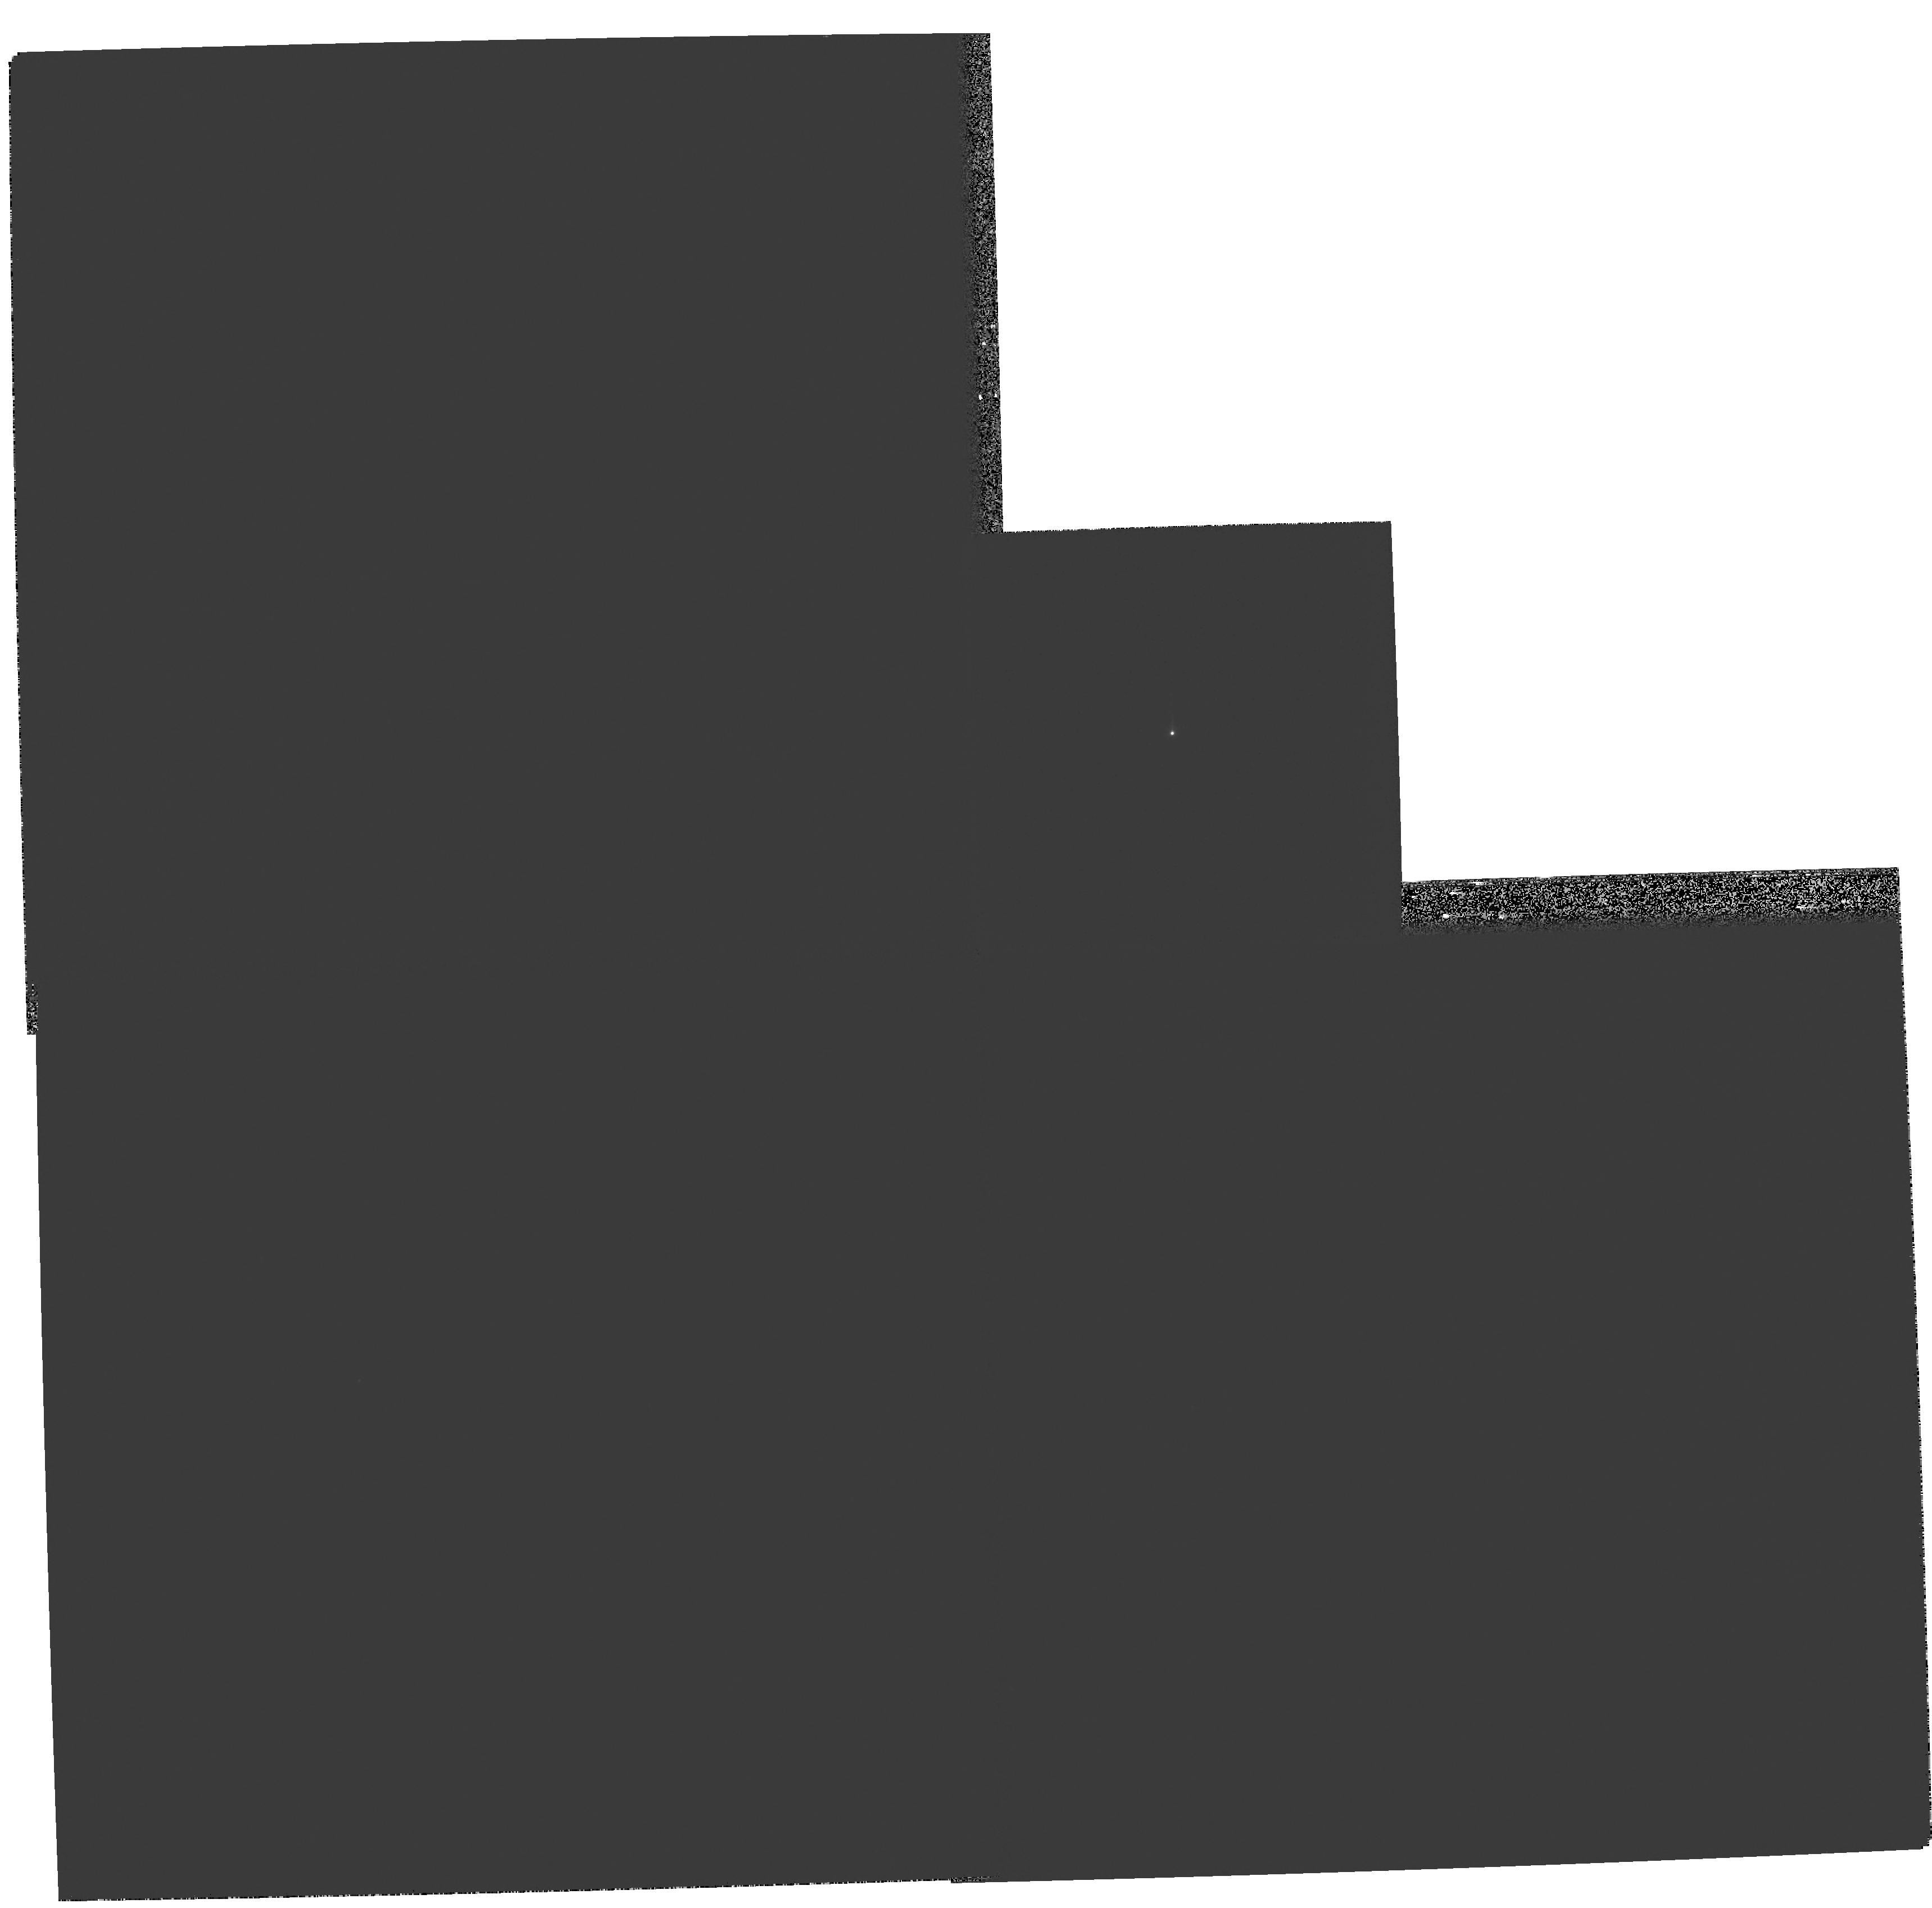
Target: PG-1448+273. Instrument: WFPC2/PC. Filter: F467M. Exposure: 5 min. Observation ID: hst_11222_05_wfpc2_pc_f467m_ua2q05

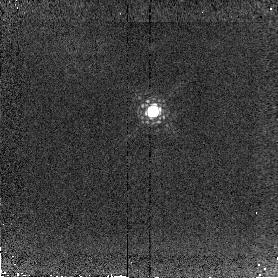
Target: PG-0026+129. Instrument: NICMOS/NIC2. Filter: F215N. Exposure: 12 min. Observation ID: na2q09030

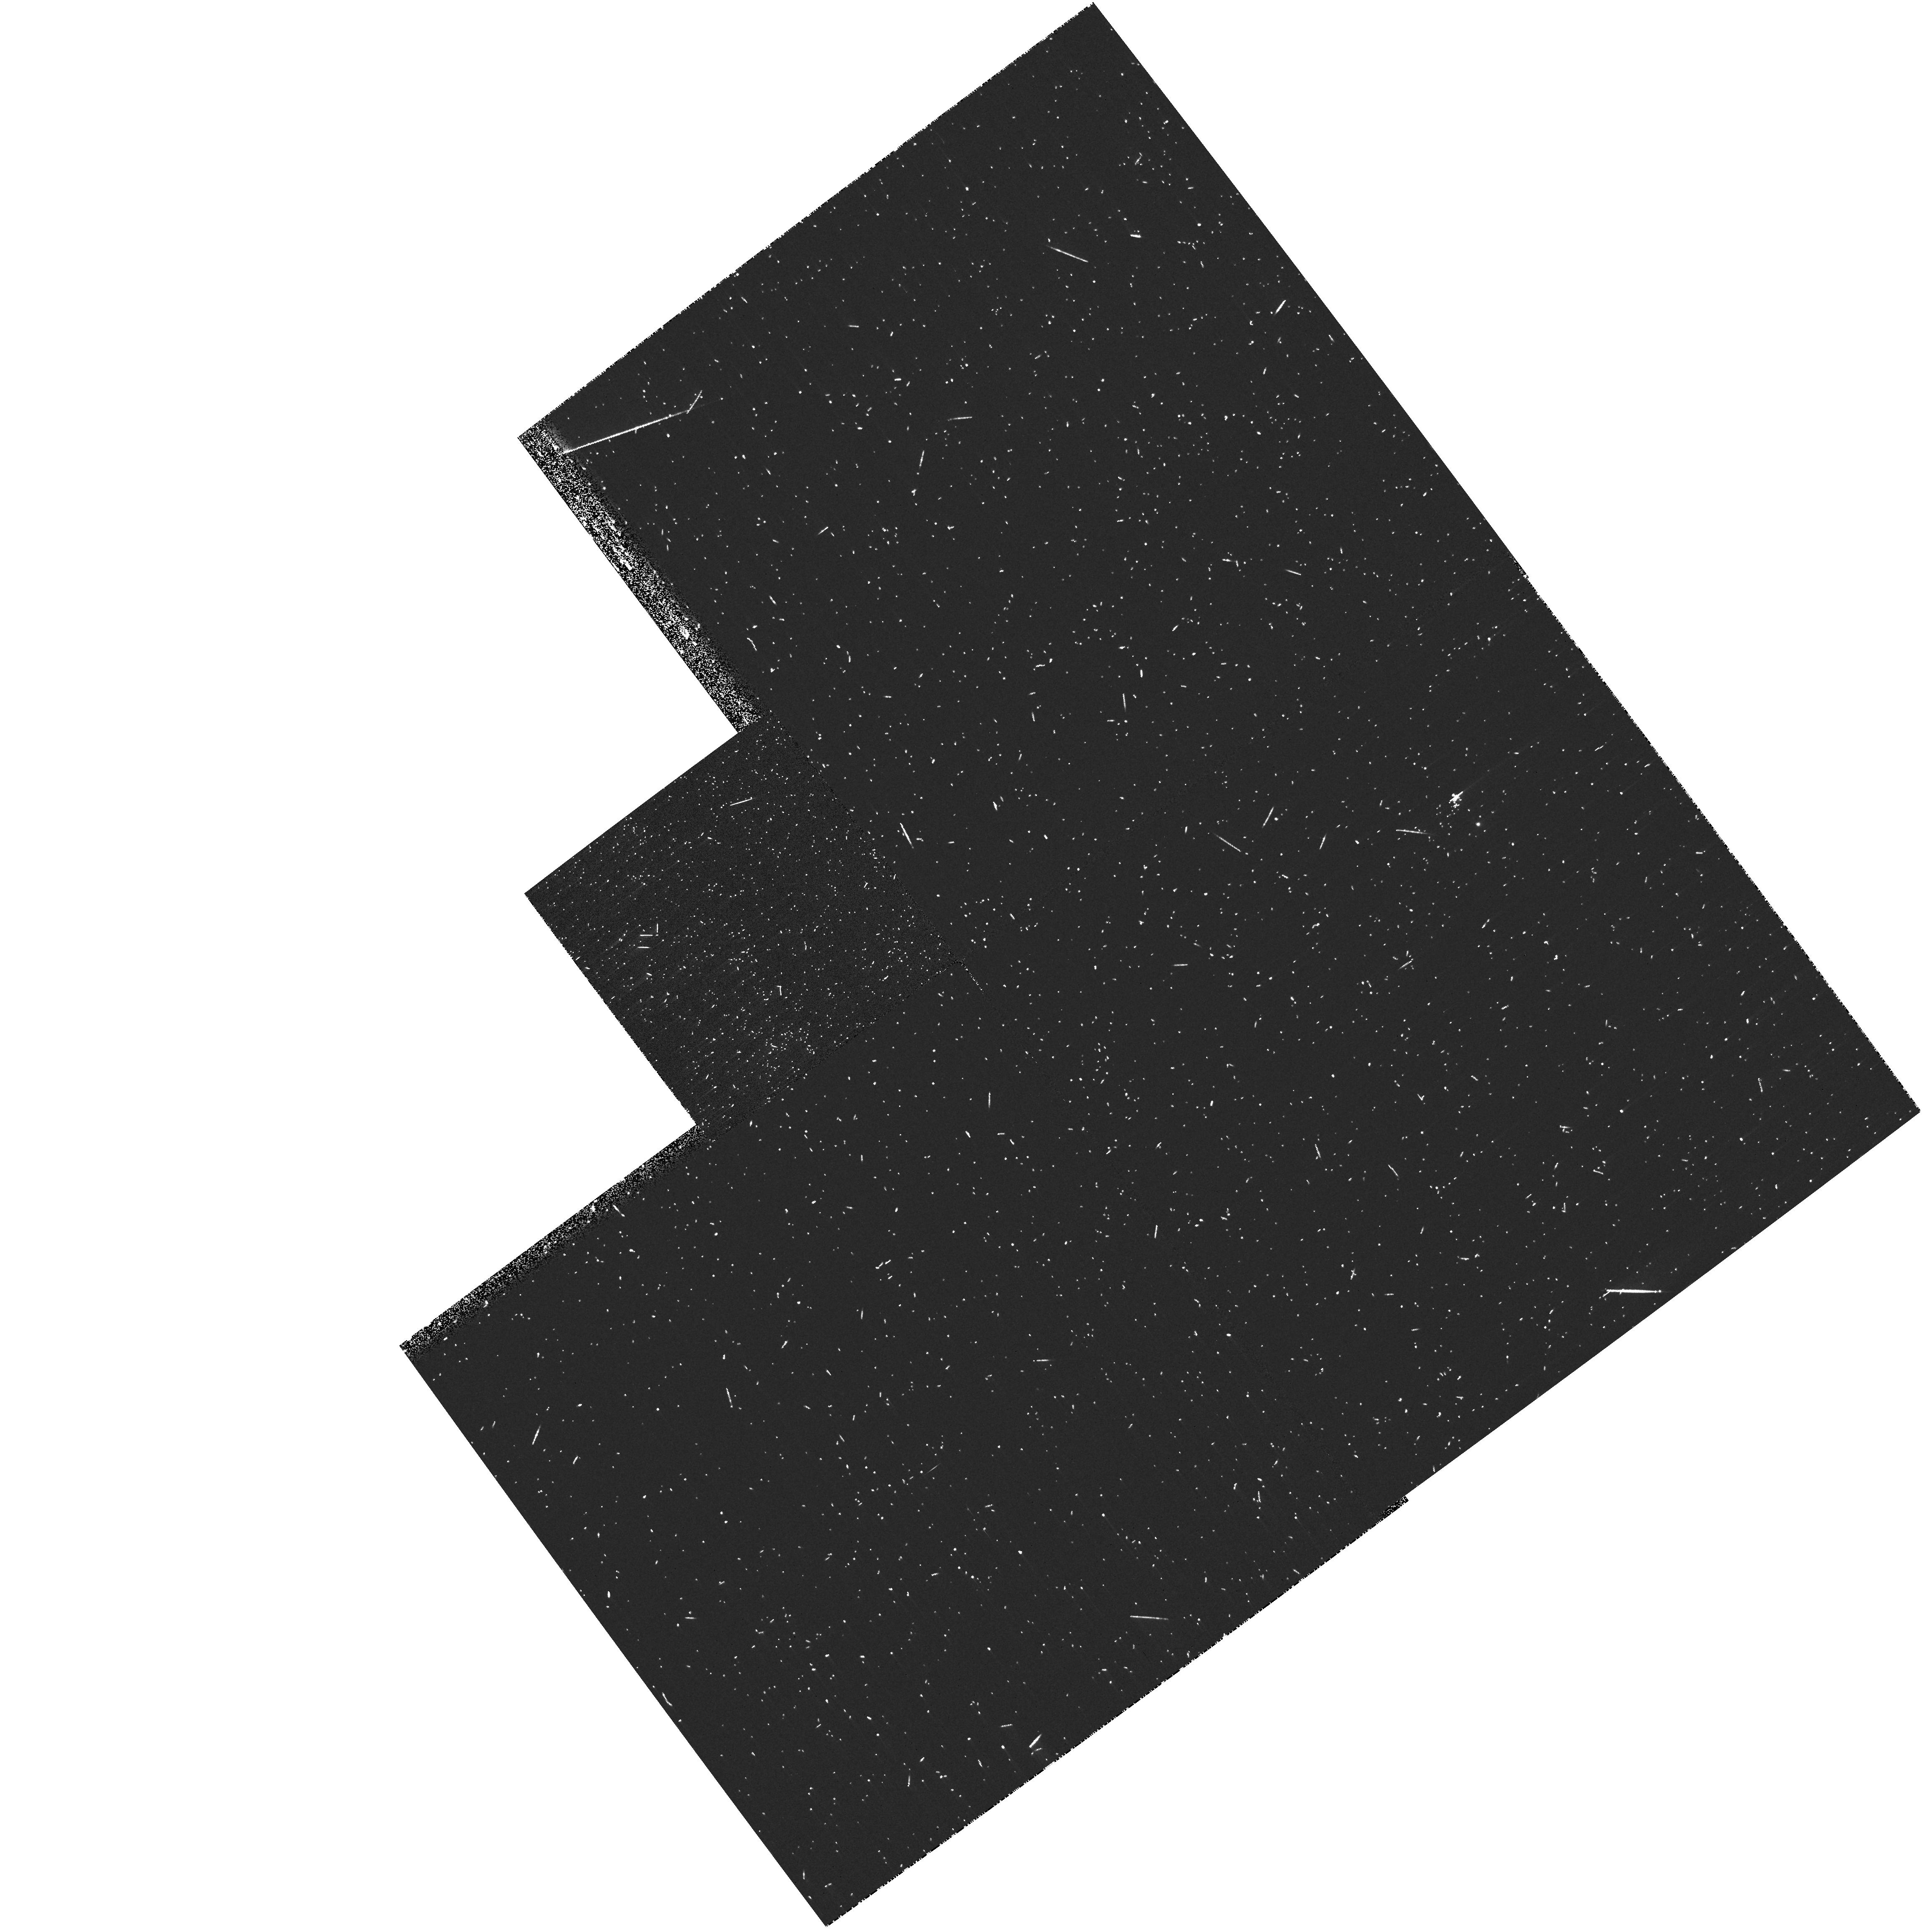
Target: PG-1626+554. Instrument: WFPC2/PC. Filter: FR418N. Exposure: 12 min. Observation ID: ua2q070cm

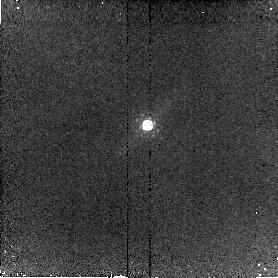
Target: PG-0838+770. Instrument: NICMOS/NIC2. Filter: F212N. Exposure: 12 min. Observation ID: na2q10010

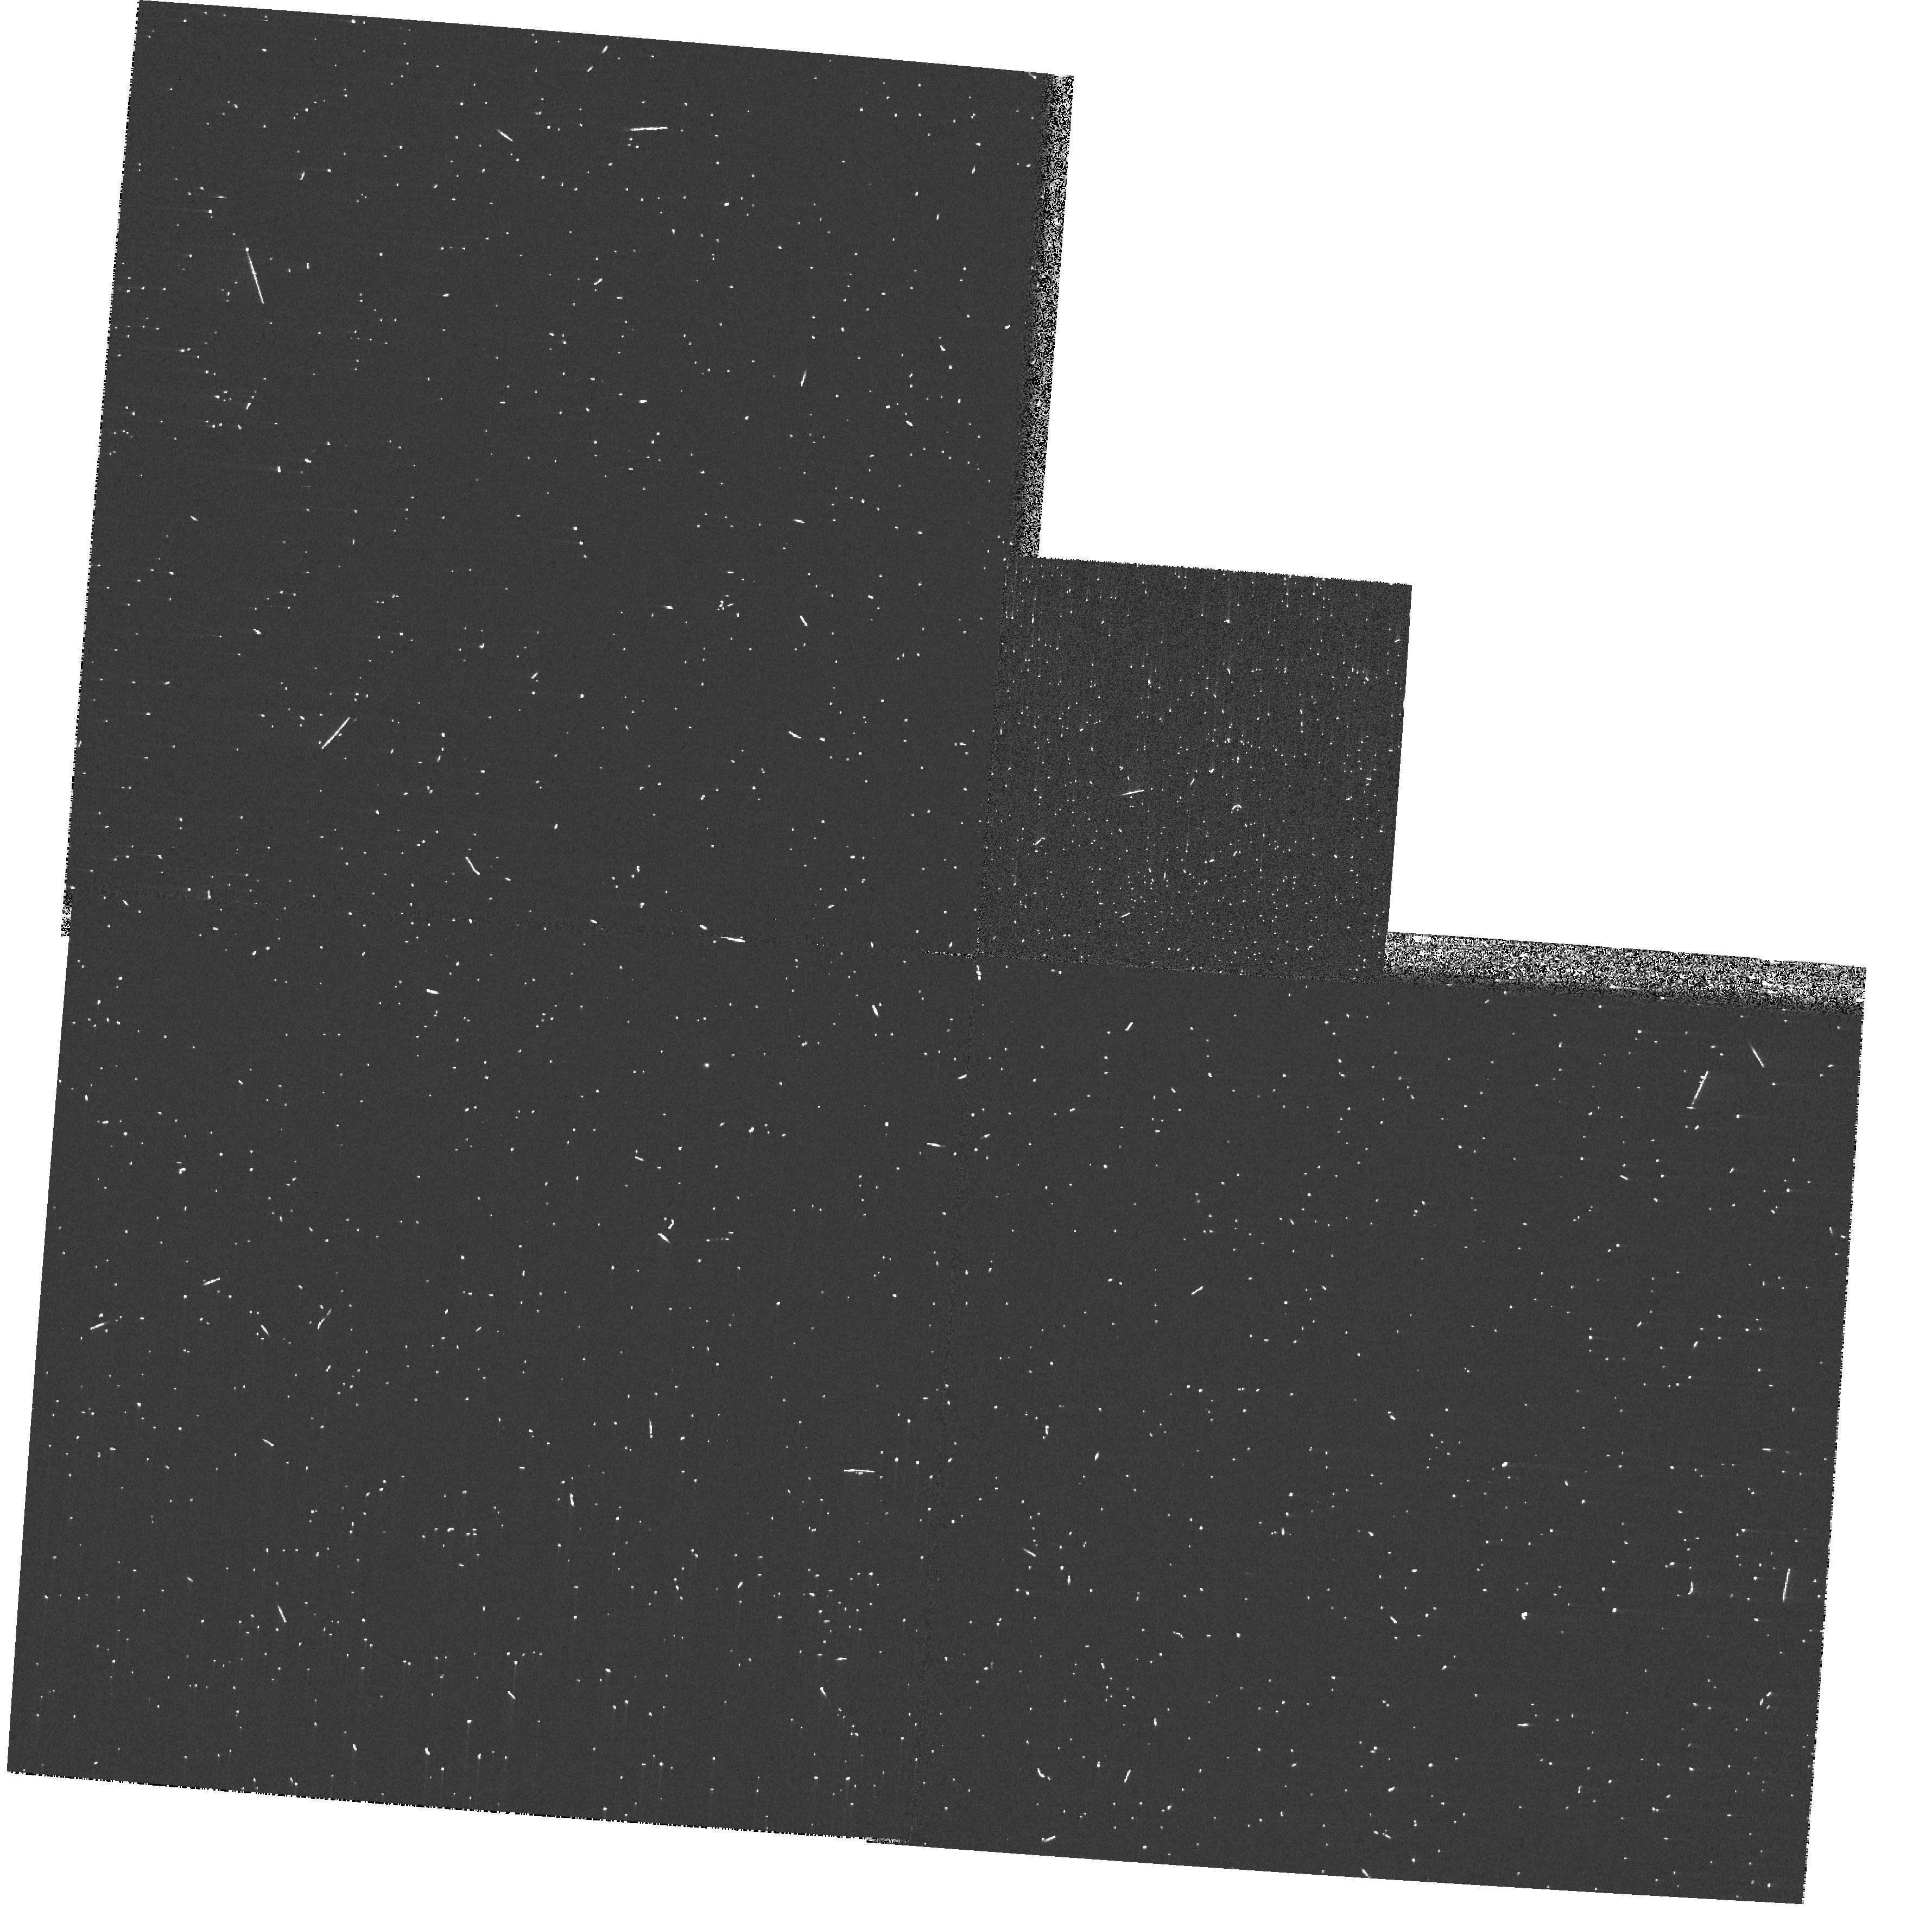
Target: PG-1307+085. Instrument: WFPC2/PC. Filter: FR418N. Exposure: 3 min. Observation ID: ua2q030hm

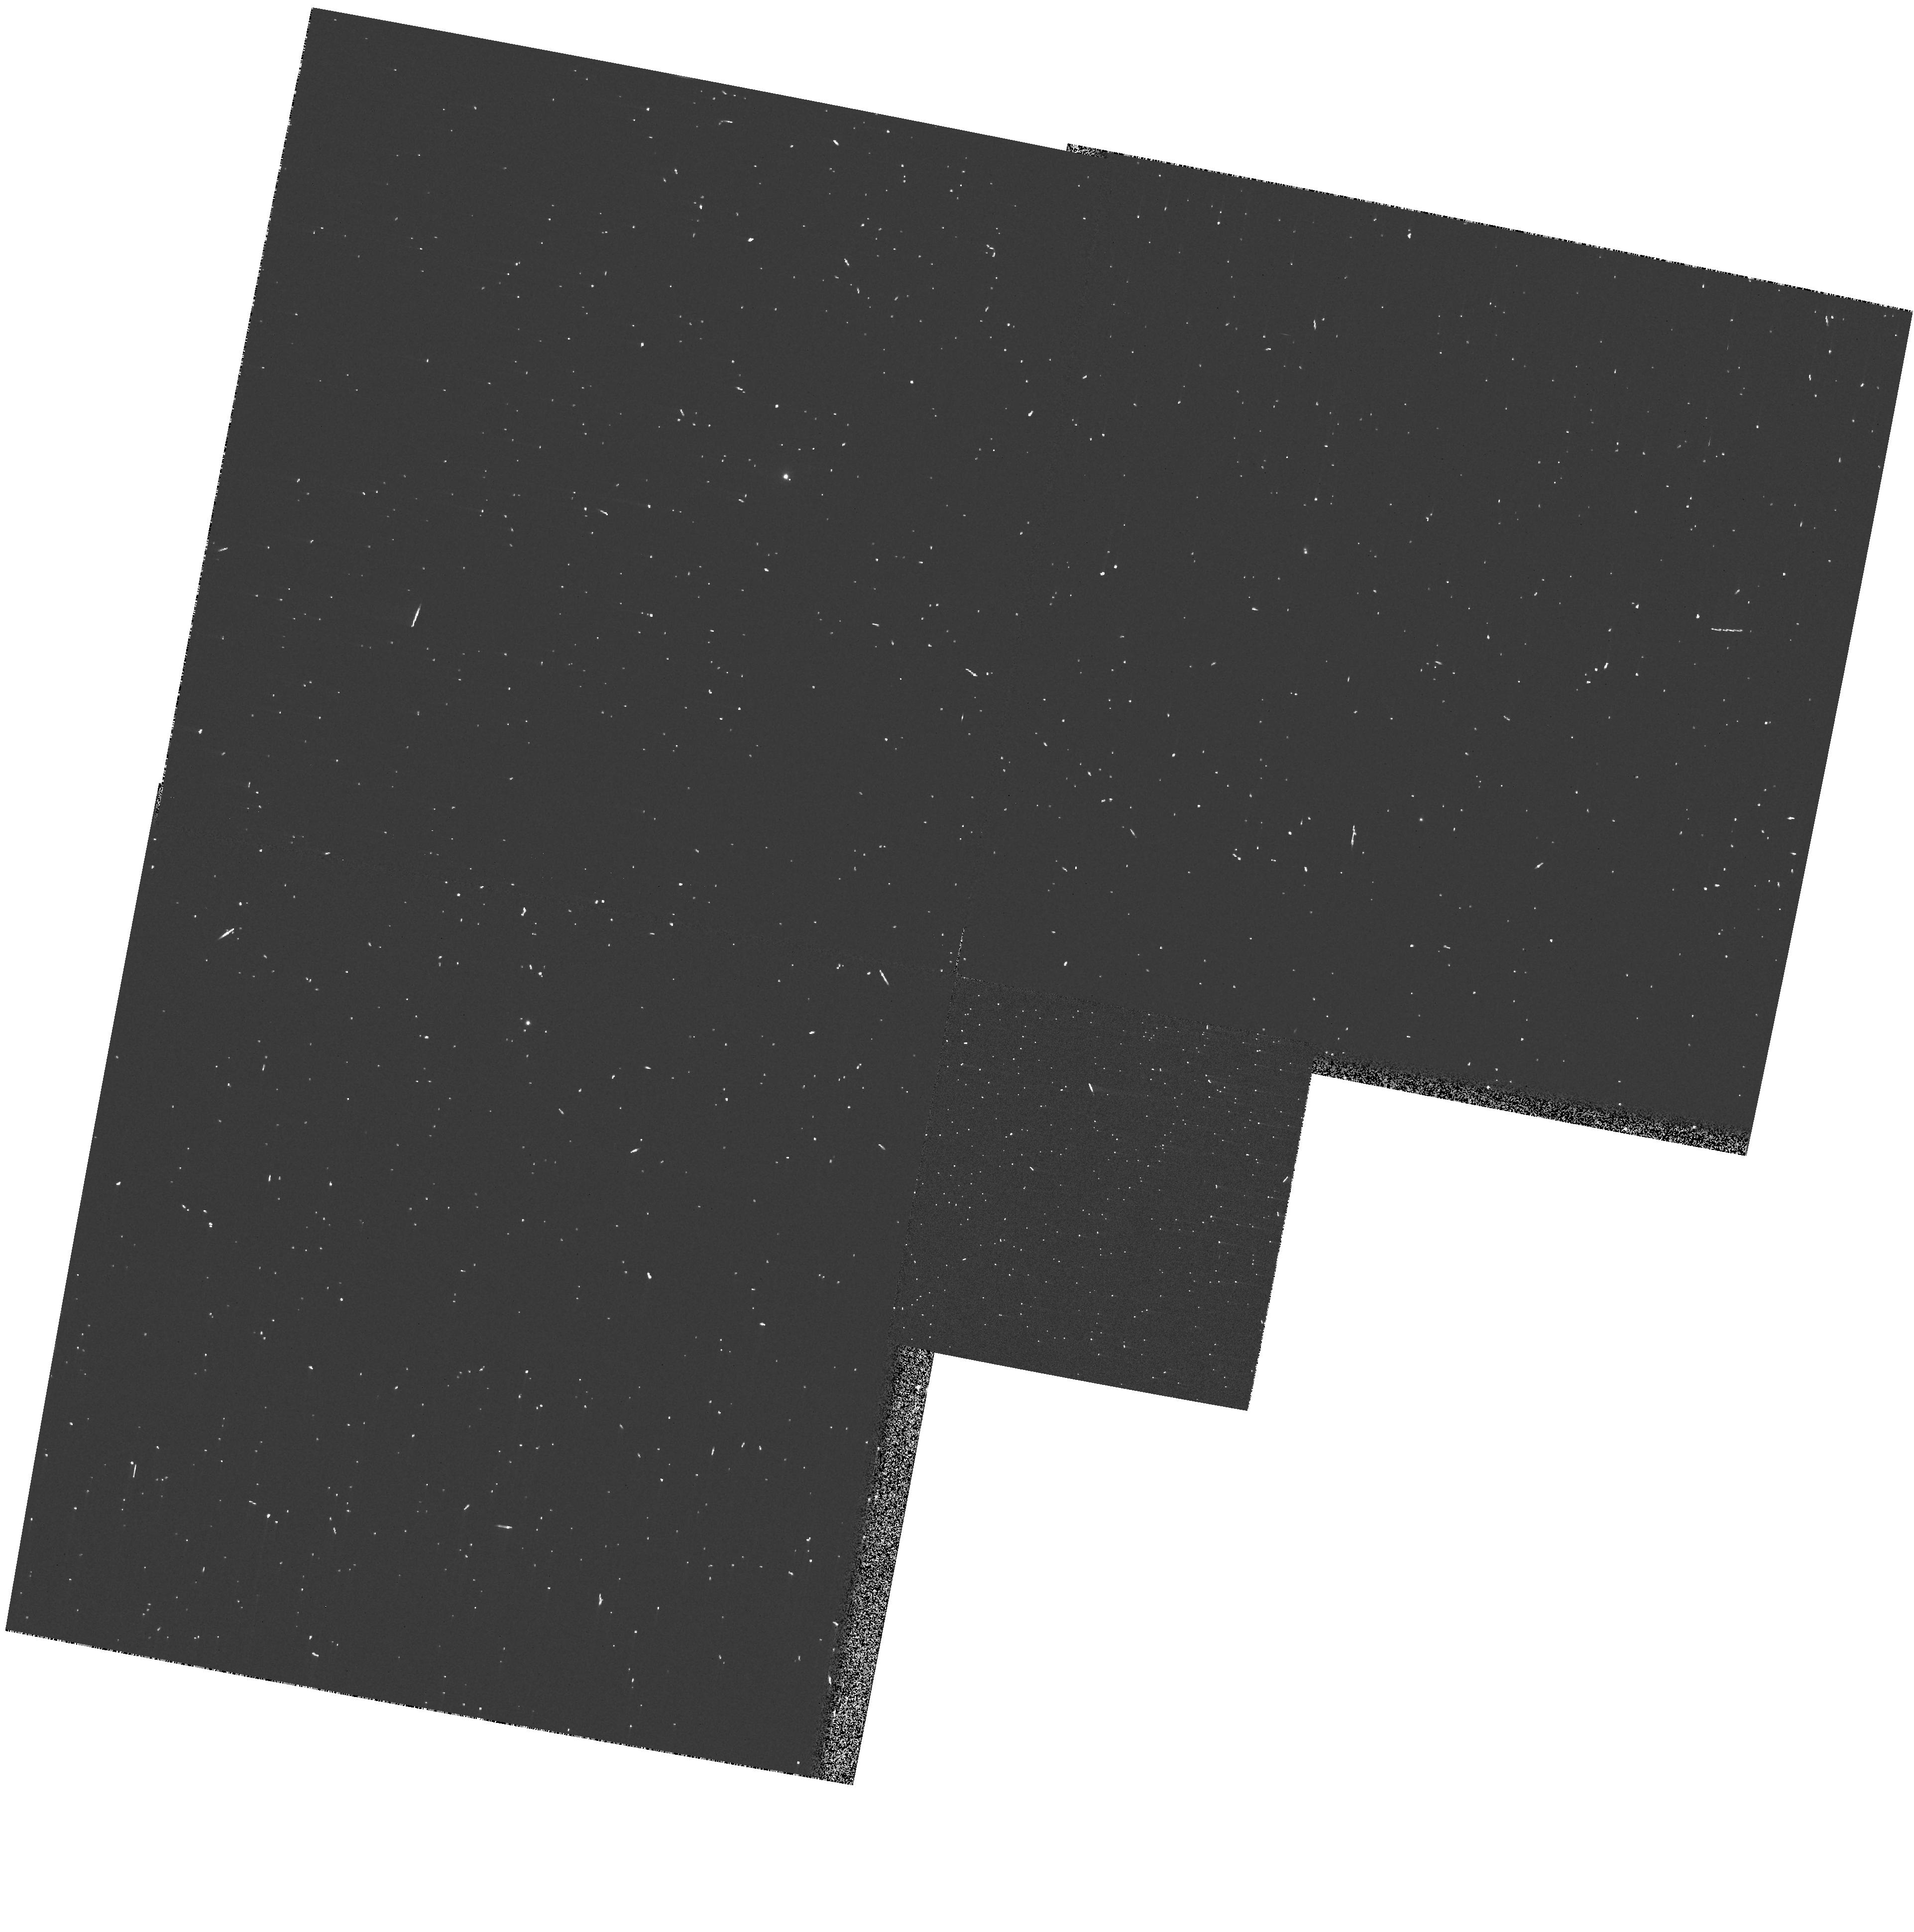
Target: PG-1613+658. Instrument: WFPC2/PC. Filter: FR533N18. Exposure: 3 min. Observation ID: ua2q060jm

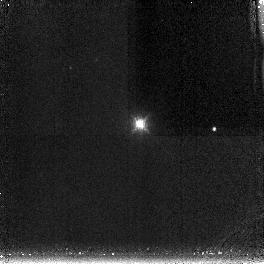
Target: PG-2214+139. Instrument: NICMOS/NIC3. Filter: F200N. Exposure: 5 min. Observation ID: na2q16010

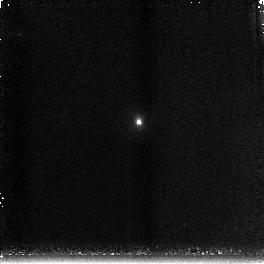
Target: PG-1244+026. Instrument: NICMOS/NIC3. Filter: F196N. Exposure: 11 min. Observation ID: na2q12030

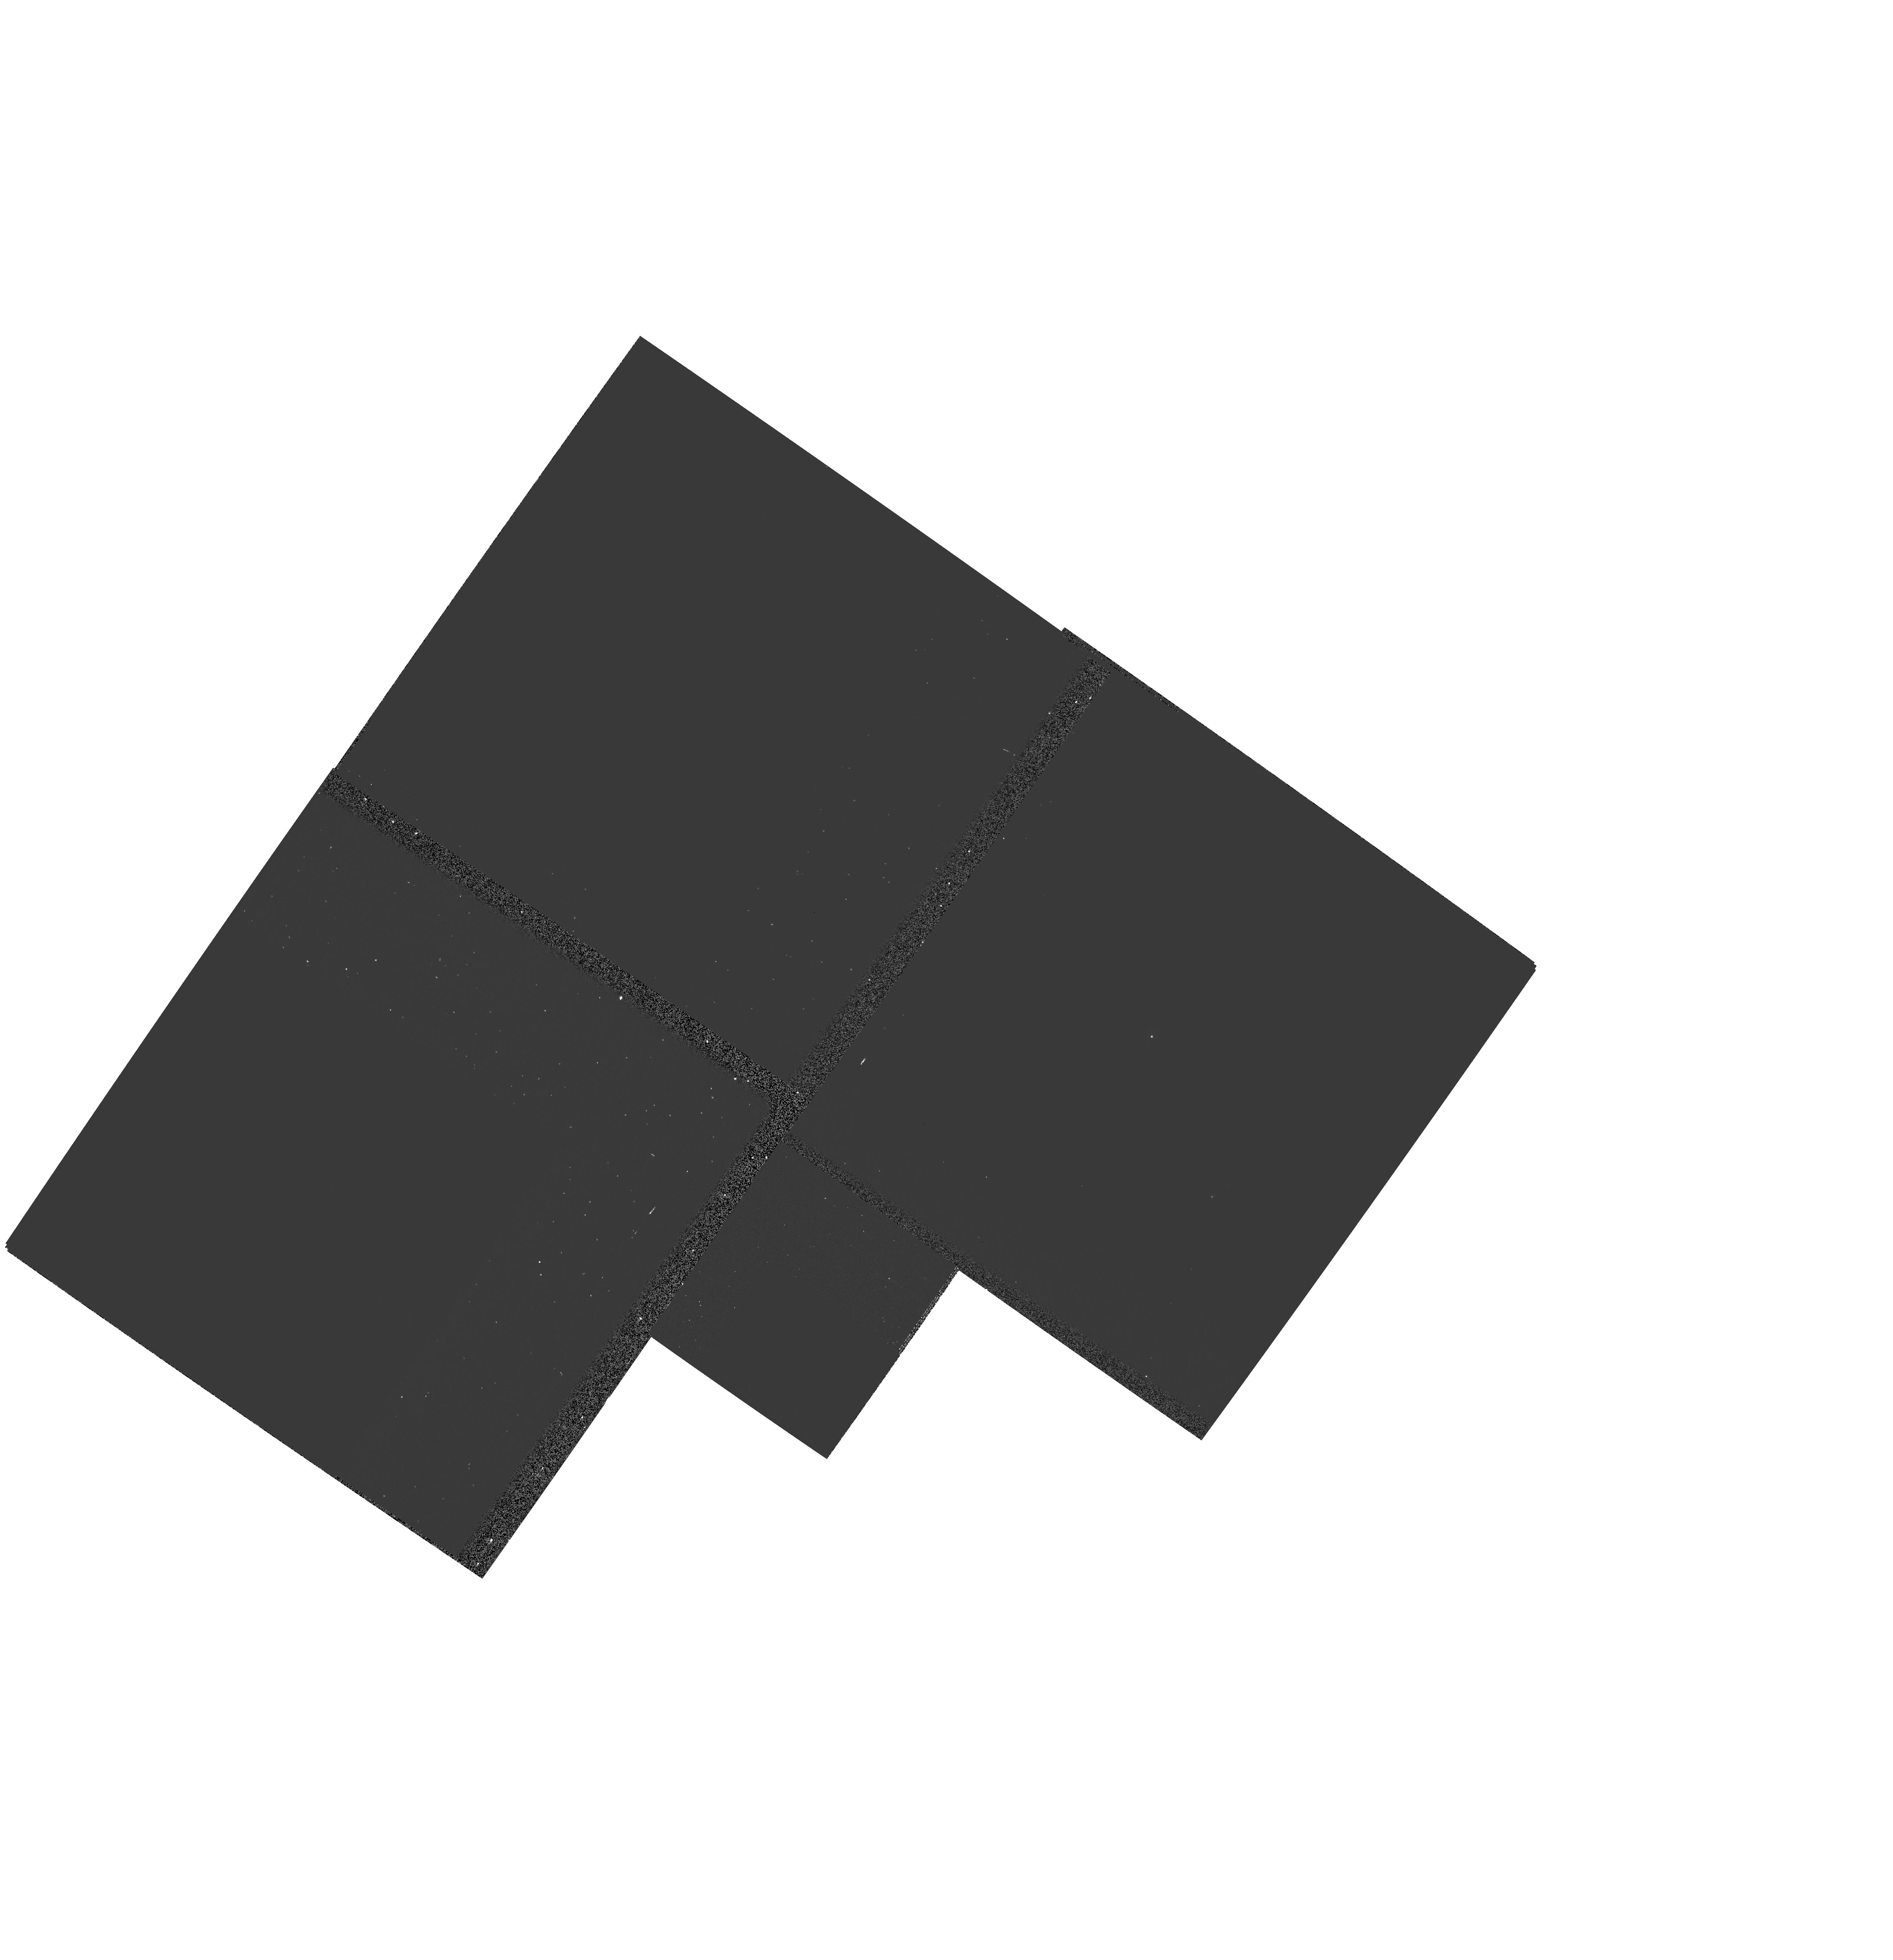
Target: N3202230216-PSF-STAR. Instrument: WFPC2/PC. Filter: FQUVN. Exposure: 2 min. Observation ID: hst_11222_17_wfpc2_pc_fquvn_ua2q17

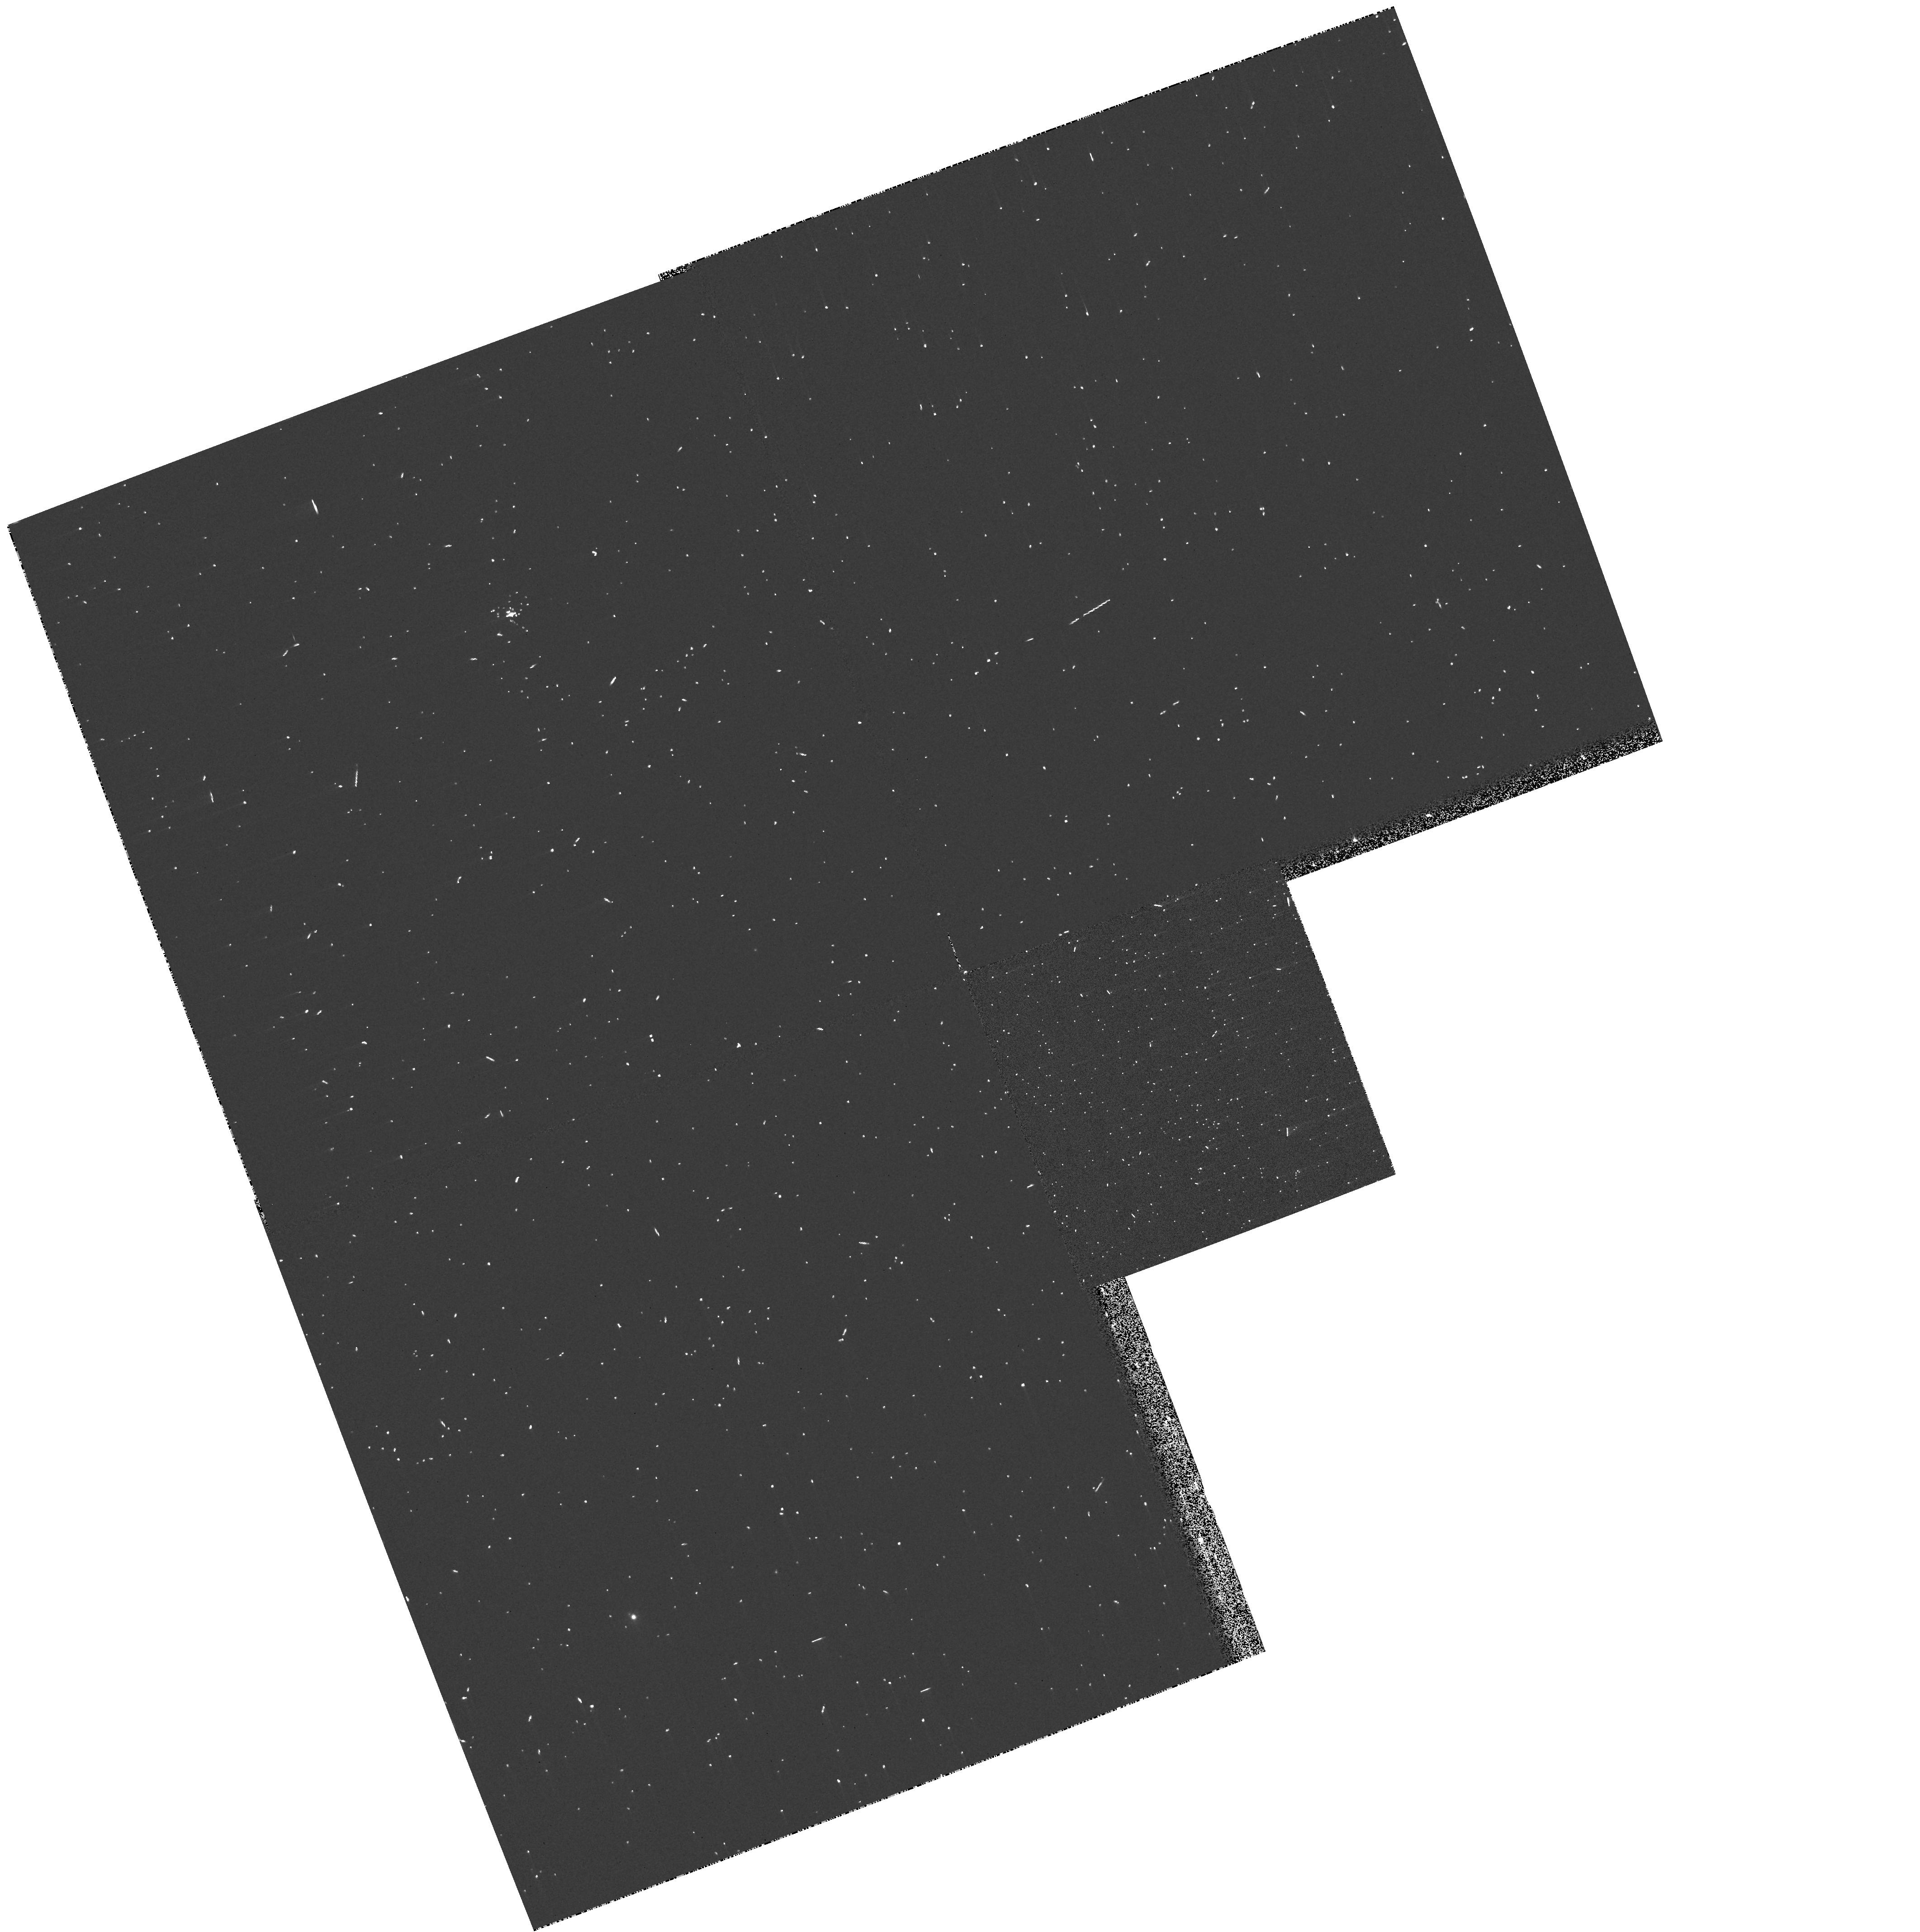
Target: PG-2214+139. Instrument: WFPC2/PC. Filter: FR533P15. Exposure: 3 min. Observation ID: ua2q080dm

Direct Detection and Mapping of Star Forming Regions in Nearby, Luminous Quasars (PI: Eracleous, Michael)

We propose to carry out narrow-band emission line imaging observations of 8 quasars at z=0.05-0.15 with the WFPC2 ramp filters and with the NICMOS narrow-band filters. We will obtain images in the [O II], [O III], H-beta, and Pa-alpha emission line bands to carry out a series of diagnostic tests aimed at detecting and mapping out star-forming regions in the quasar host galaxies. This direct detection of star-forming regions will confirm indirect indications for star formation in quasar host galaxies. It will provide a crucial test for models of quasar and galaxy evolution, that predict the co-existence of starbursts and "monsters" and will solve the puzzle of why different indicators of star formation give contradictory results. A secondary science goal is to assess suggested correlations between quasar luminosity and the size of the narrow-line region.